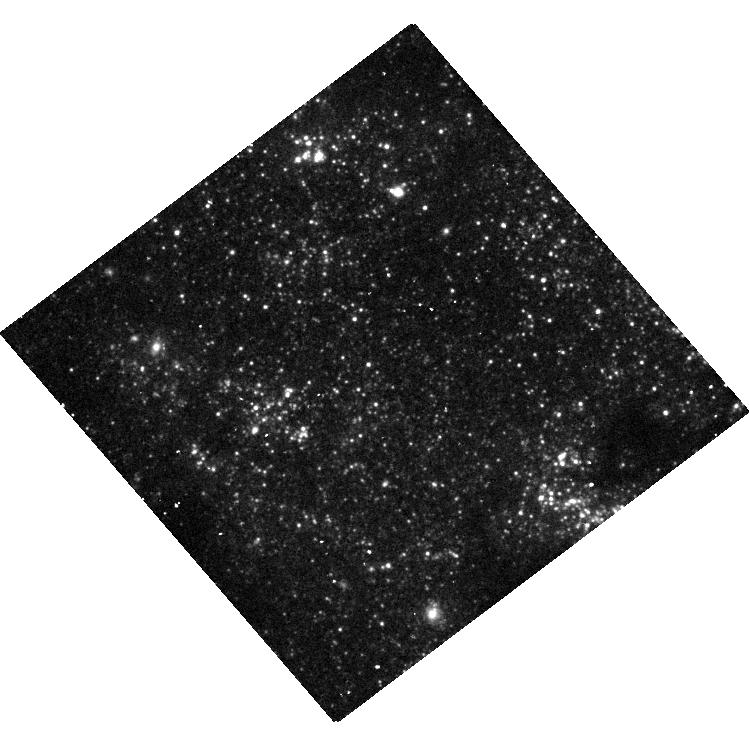
Target: SN-2011DH
Instrument: WFC3/UVIS
Filter: F336W
Exposure: 34 min
Observation ID: hst_14763_01_wfc3_uvis_f336w_id5p01

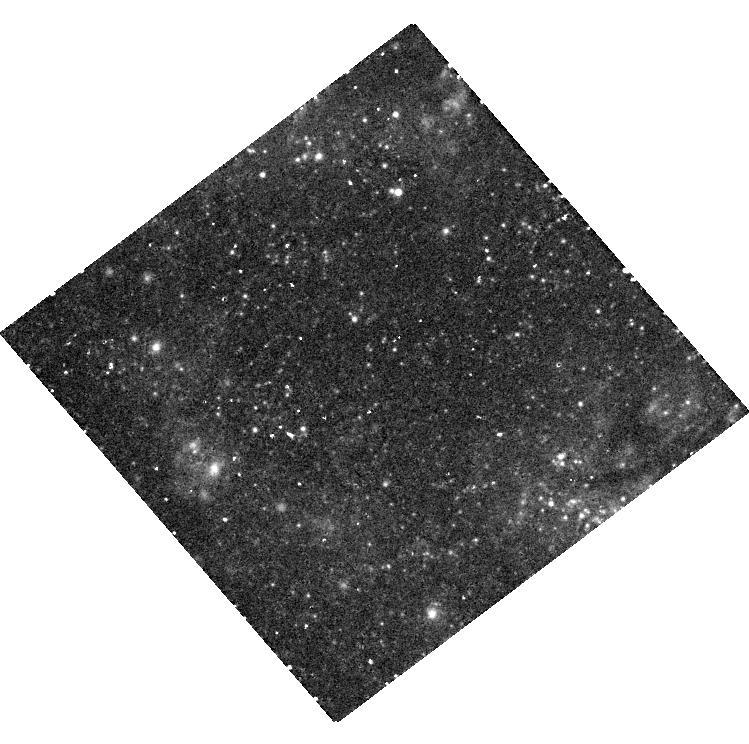
Target: SN-2011DH
Instrument: WFC3/UVIS
Filter: F657N
Exposure: 35 min
Observation ID: hst_14763_01_wfc3_uvis_f657n_id5p01

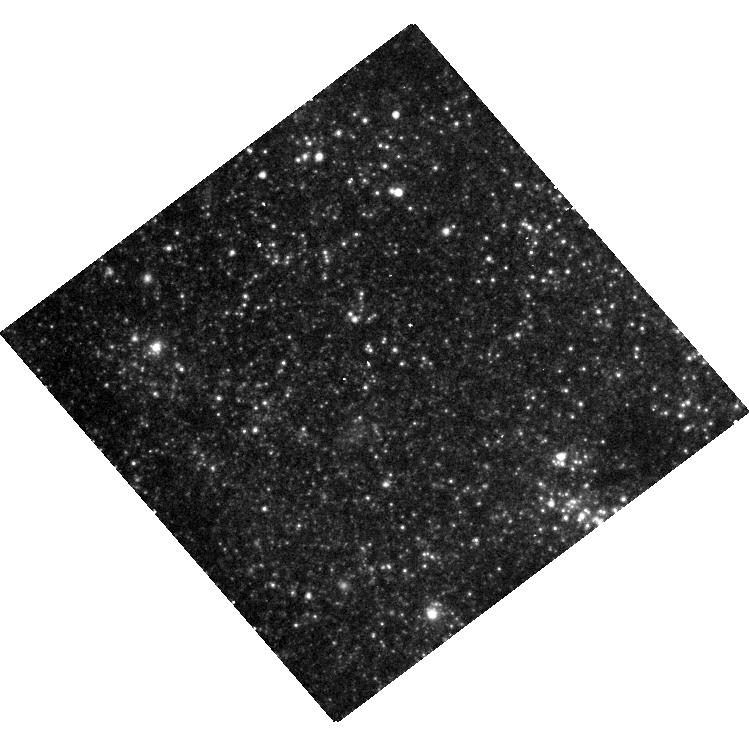
Target: SN-2011DH
Instrument: WFC3/UVIS
Filter: F814W
Exposure: 15 min
Observation ID: hst_14763_01_wfc3_uvis_f814w_id5p01

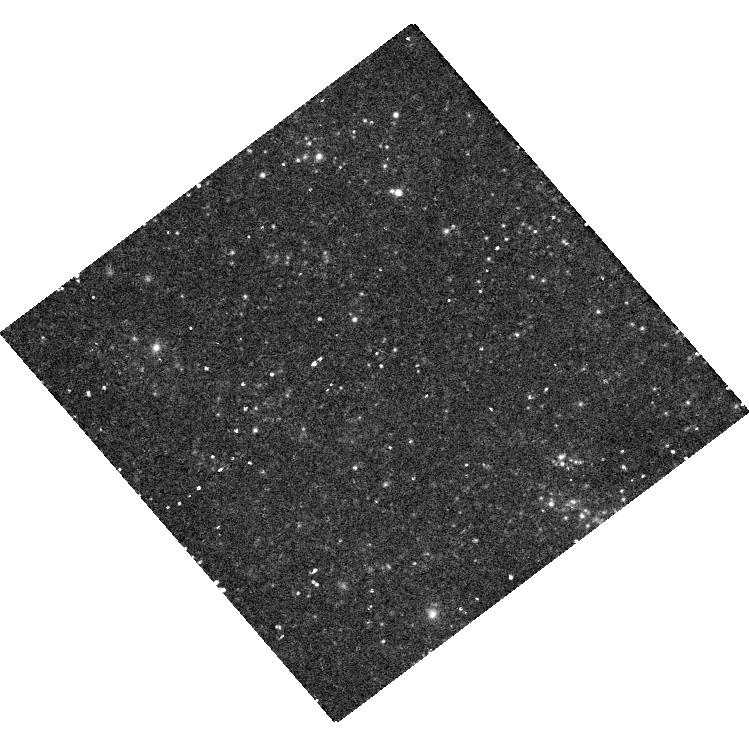
Target: SN-2011DH
Instrument: WFC3/UVIS
Filter: F631N
Exposure: 49 min
Observation ID: hst_14763_01_wfc3_uvis_f631n_id5p01

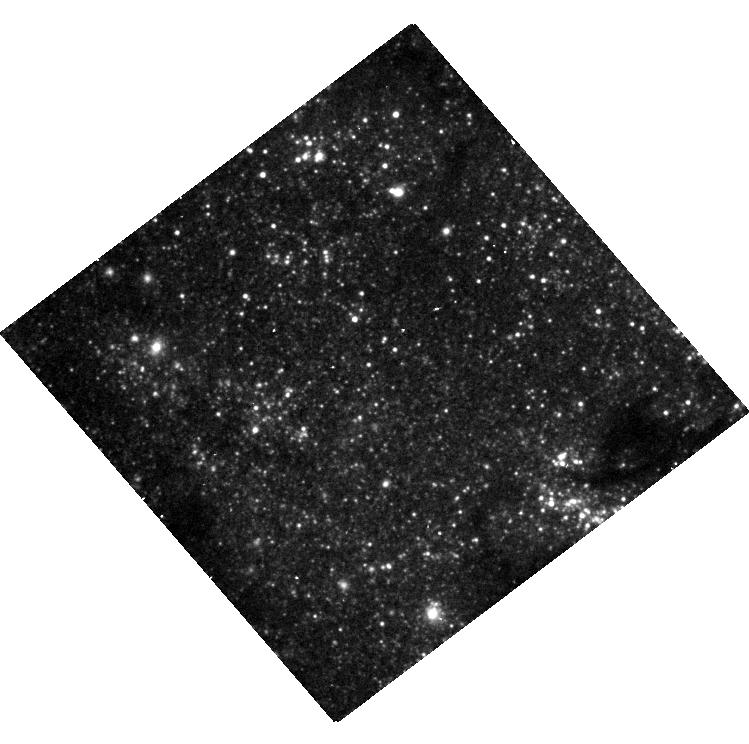
Target: SN-2011DH
Instrument: WFC3/UVIS
Filter: F555W
Exposure: 13 min
Observation ID: hst_14763_01_wfc3_uvis_f555w_id5p01

Exploring the source of the late-time brightness of SN 2011dh (PI: Maund, Justyn Robert)

Late-time HST broad-band photometric observations of SN 2011dh in 2014 and 2016 have shown that, rather than continuing to decline in brightness, the light curve is flattening off. The reason for this is unknown, but could be due to "freeze-out" in the ejecta, the onset of interaction between the ejecta and a new dense circumstellar medium, the presence of a light echo or, even, the presence of a binary companion being slowly revealed. Scenarios involving the onset of interaction between the ejecta and a distant circumstellar medium and the presence of a light echo in a dust shell around the SN, all depend directly on the mass loss history of the Yellow Supergiant progenitor. We propose a series of broad and narrow band observations of SN 2011dh to test each of the possible scenarios, and place constraints on the current properties of the ejecta of this SN and the mass loss history of the star that exploded. Only HST is capable of providing the combination of spatial resolution and depth at UV and optical wavelengths that will be critical to making precise photometric measurements of SN 2011dh.